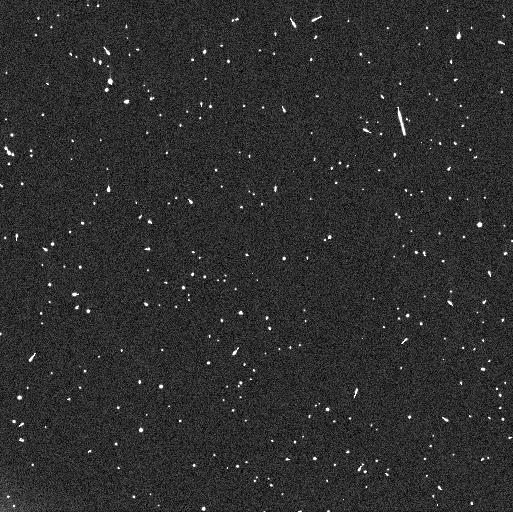
Target: RT214
Instrument: WFC3/UVIS
Filter: F350LP
Exposure: 8 min
Observation ID: iez903qjq

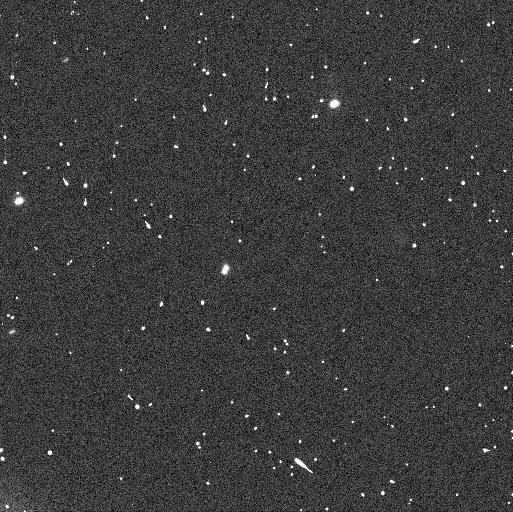
Target: ALTJIRA
Instrument: WFC3/UVIS
Filter: F350LP
Exposure: 6 min
Observation ID: iez908ijq

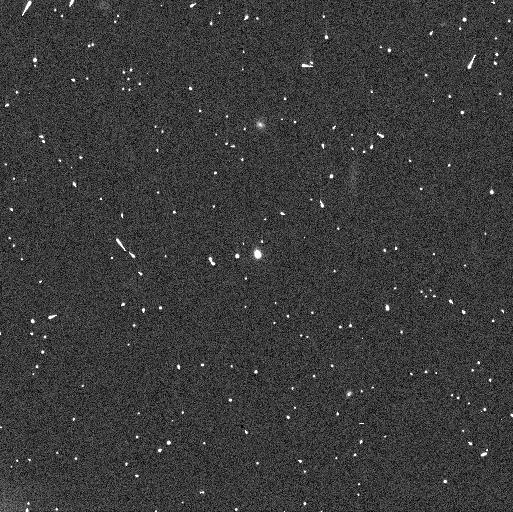
Target: SILA
Instrument: WFC3/UVIS
Filter: F350LP
Exposure: 4 min
Observation ID: iez906dmq

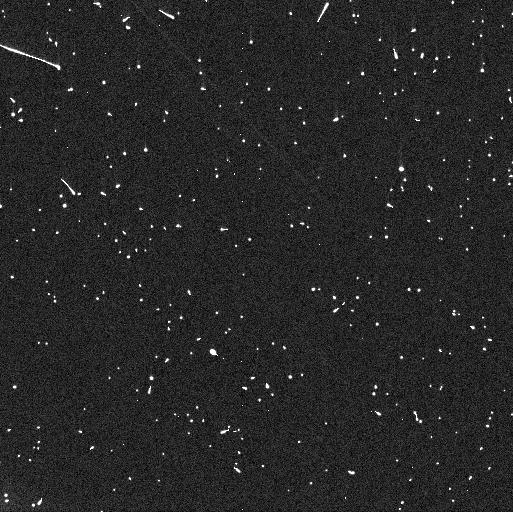
Target: BORASISI
Instrument: WFC3/UVIS
Filter: F350LP
Exposure: 4 min
Observation ID: iez901gdq

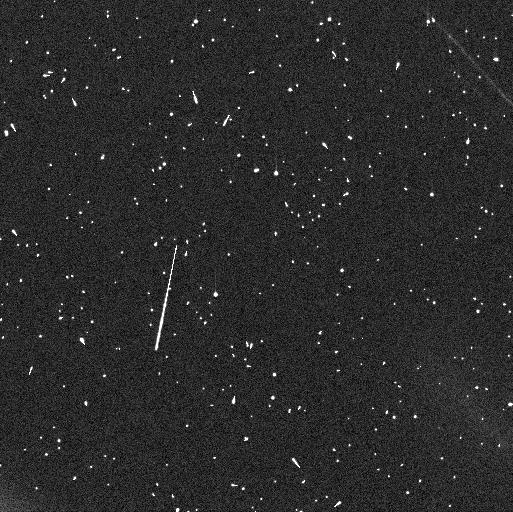
Target: RT214
Instrument: WFC3/UVIS
Filter: F350LP
Exposure: 8 min
Observation ID: iez904z6q

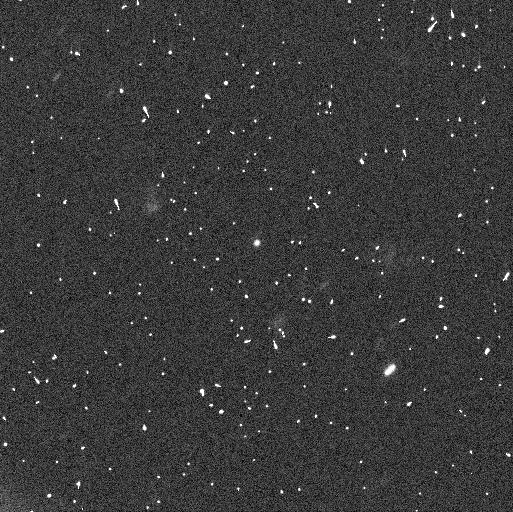
Target: RT214
Instrument: WFC3/UVIS
Filter: F350LP
Exposure: 7 min
Observation ID: iez911szq

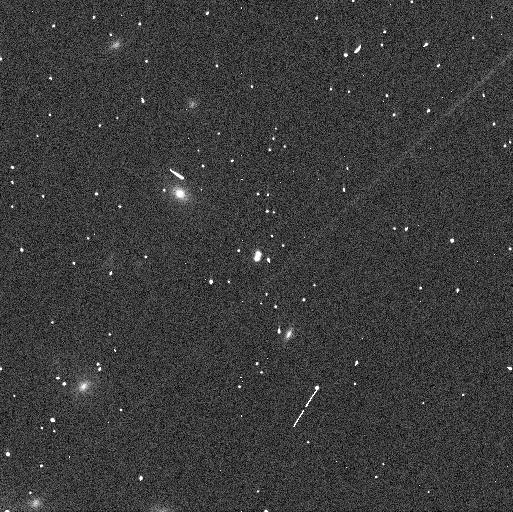
Target: BORASISI
Instrument: WFC3/UVIS
Filter: F350LP
Exposure: 4 min
Observation ID: iez910y4q

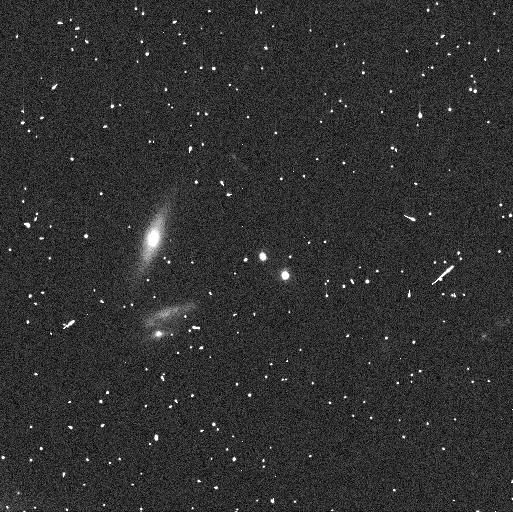
Target: SILA
Instrument: WFC3/UVIS
Filter: F350LP
Exposure: 3 min
Observation ID: iez905qhq

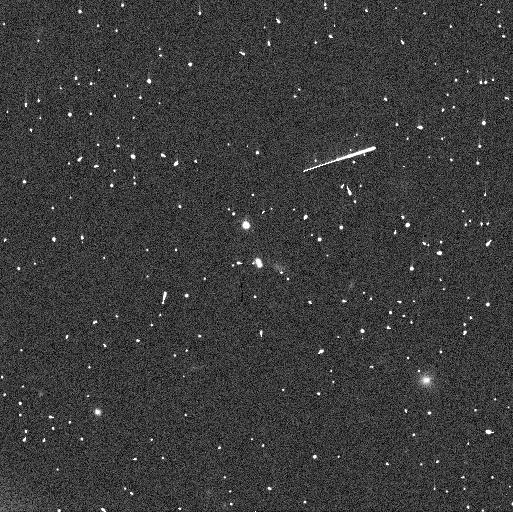
Target: BORASISI
Instrument: WFC3/UVIS
Filter: F350LP
Exposure: 4 min
Observation ID: iez902mhq

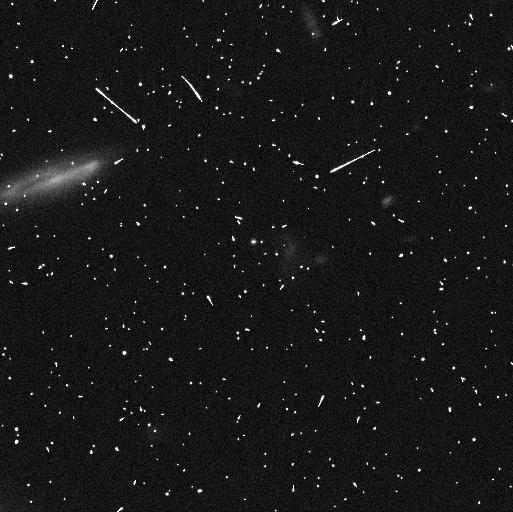
Target: RT214
Instrument: WFC3/UVIS
Filter: F350LP
Exposure: 8 min
Observation ID: iez909abq

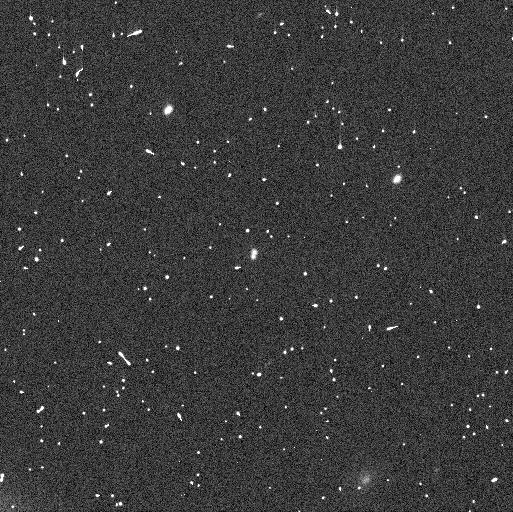
Target: ALTJIRA
Instrument: WFC3/UVIS
Filter: F350LP
Exposure: 6 min
Observation ID: iez907drq

Investigating Planet Formation in the Cold Classical TNOs Through Non-Keplerian Analysis (PI: Proudfoot, Benjamin)

The Cold Classical Transneptunian objects (TNOs) are one of the least processed solar system subpopulations, making them a perfect place to test planet formation hypotheses. One of the most favored planetary formation models is the streaming instability, which predicts that binaries should be extremely common, especially among the Cold Classical. It also predicts that the spins of individual binary components will be well aligned with the binary orbit. Unfortunately, to date, this prediction has been difficult to test, but with increasingly long observational baselines, non-Keplerian orbital analysis is able to precisely measure both the shapes and spin poles of individual binary components. With these measurements, a quantitative test of the streaming instability model of planetesimal formation can be completed. In this program, we request 8 orbits to precisely measure the spin poles and shapes of Cold Classical TNOs, which will enable a detailed test of planet formation models.